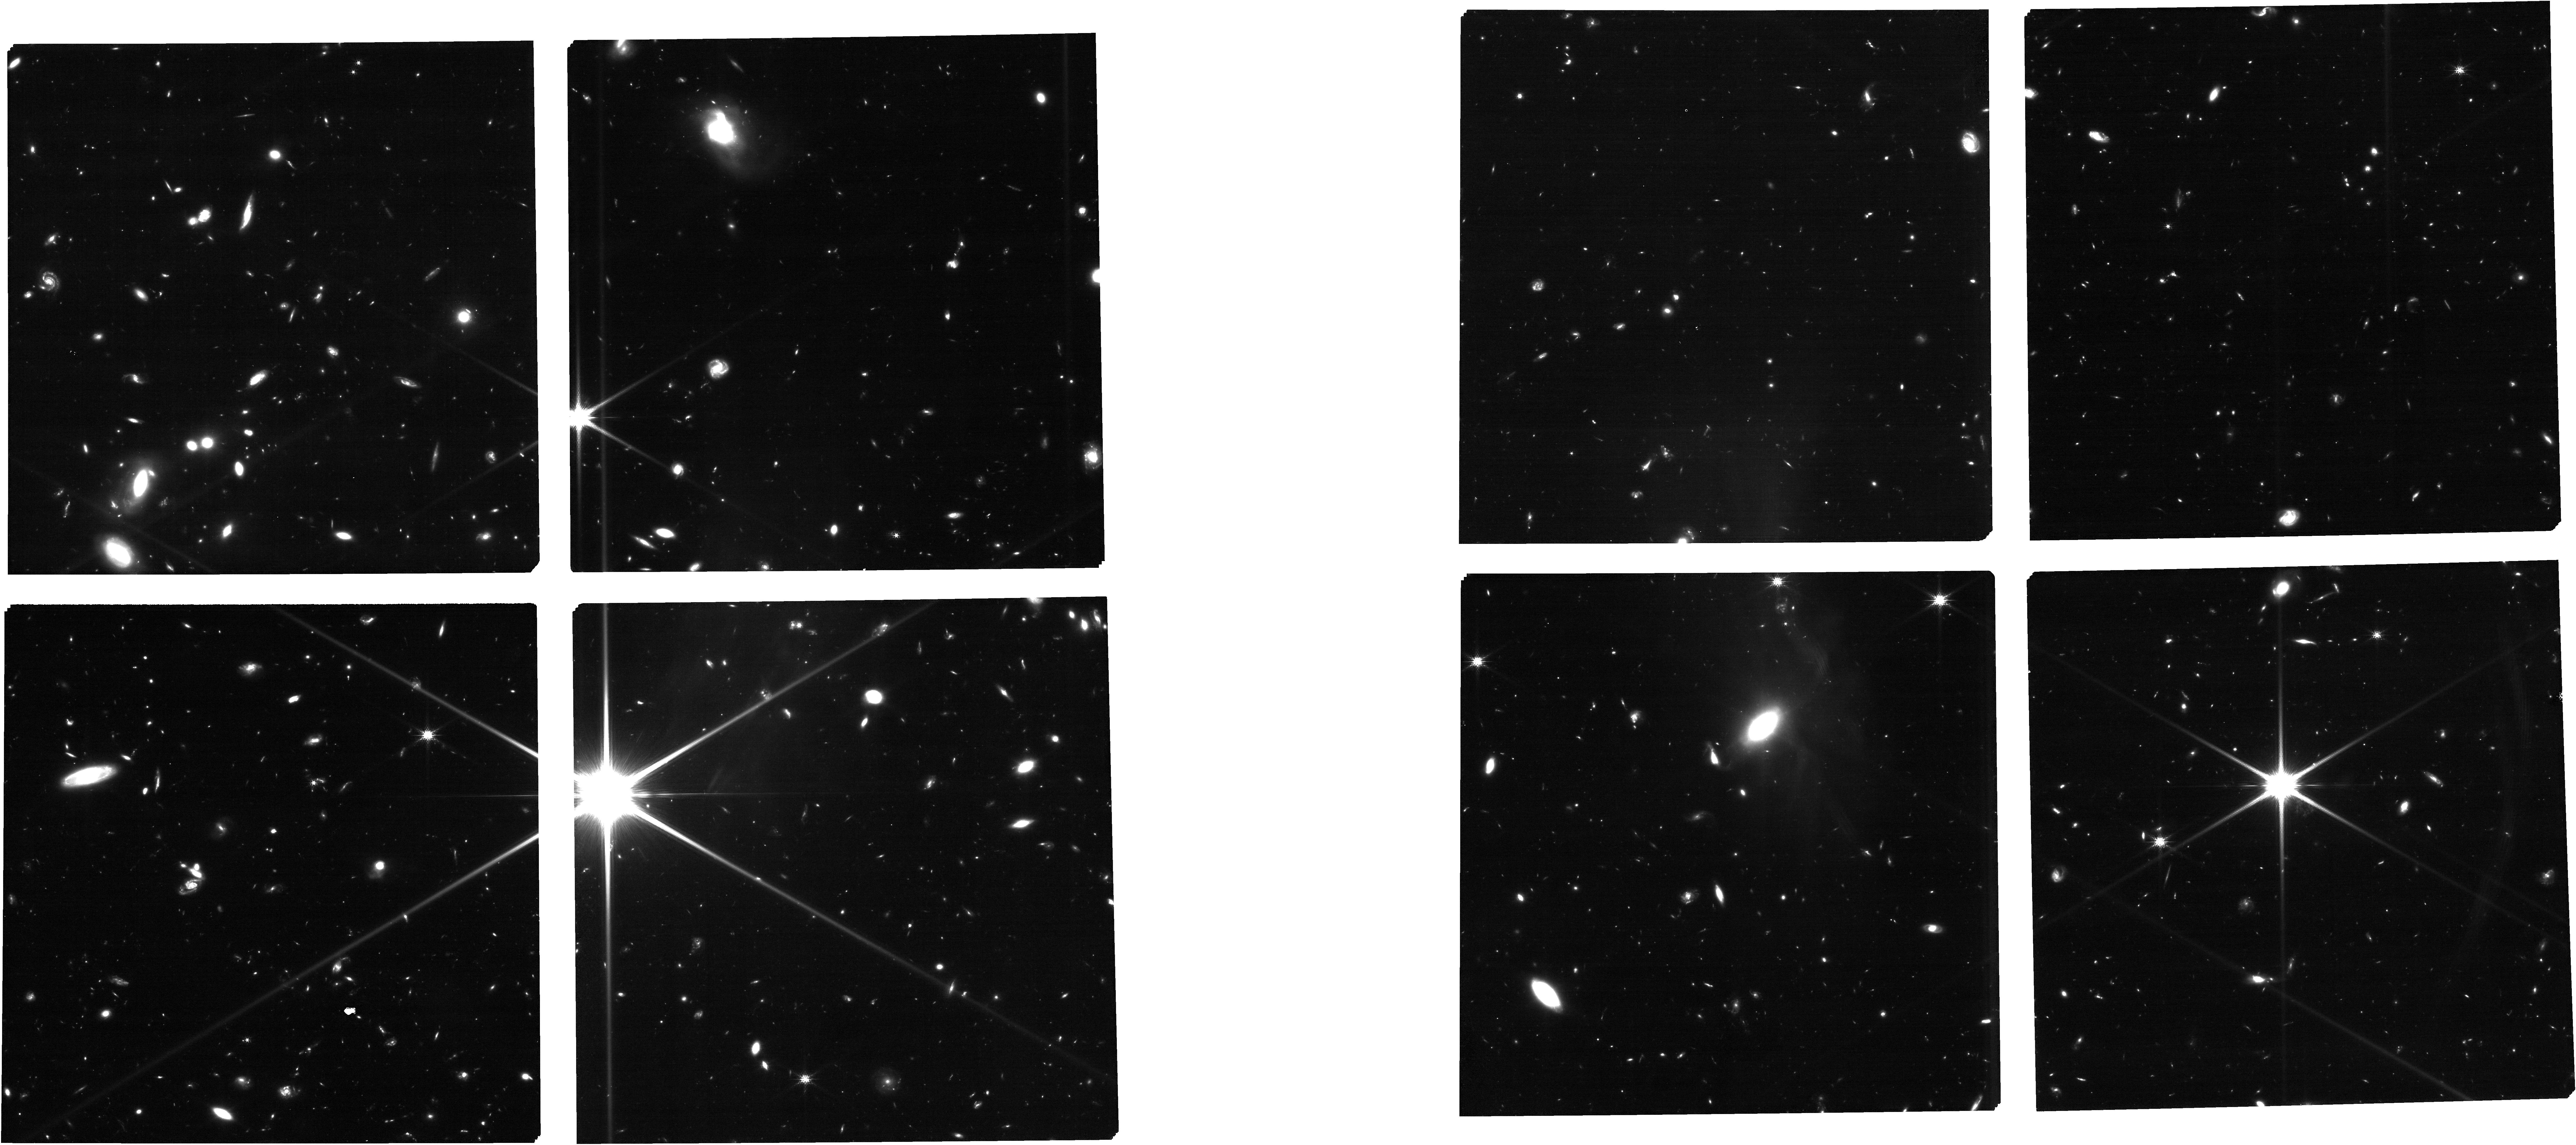
Target: EGSbubbles_aptcat_v7. Instrument: NIRCAM. Filter: F150W. Exposure: 1.8 h. Observation ID: jw04287-o001_t012_nircam_clear-f150w

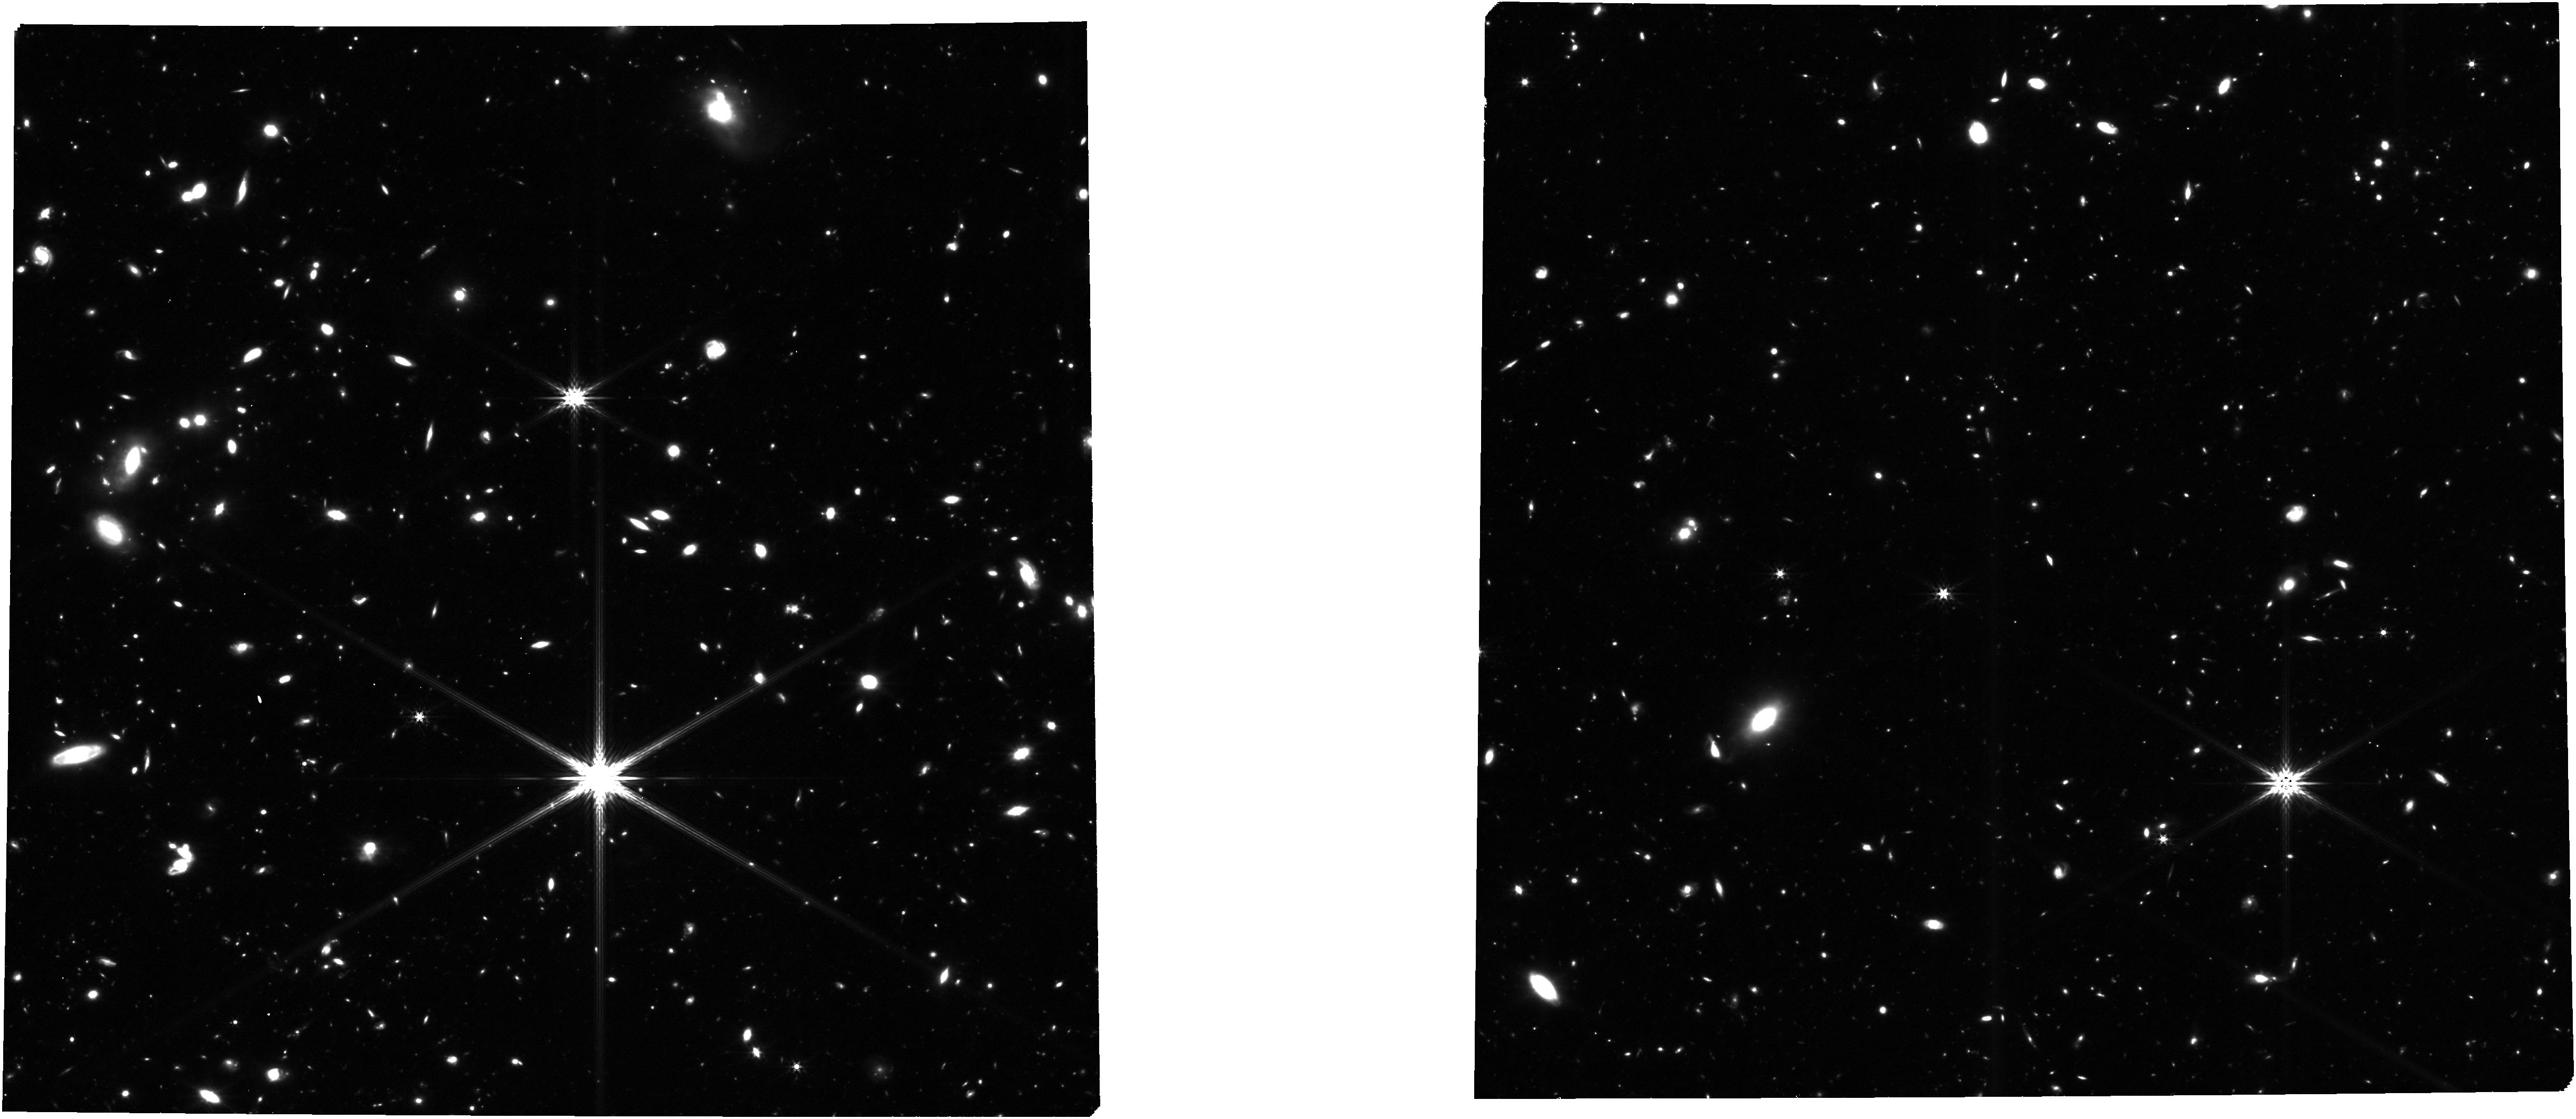
Target: EGSbubbles_aptcat_v7. Instrument: NIRCAM. Filter: F356W. Exposure: 1.8 h. Observation ID: jw04287-o001_t012_nircam_clear-f356w

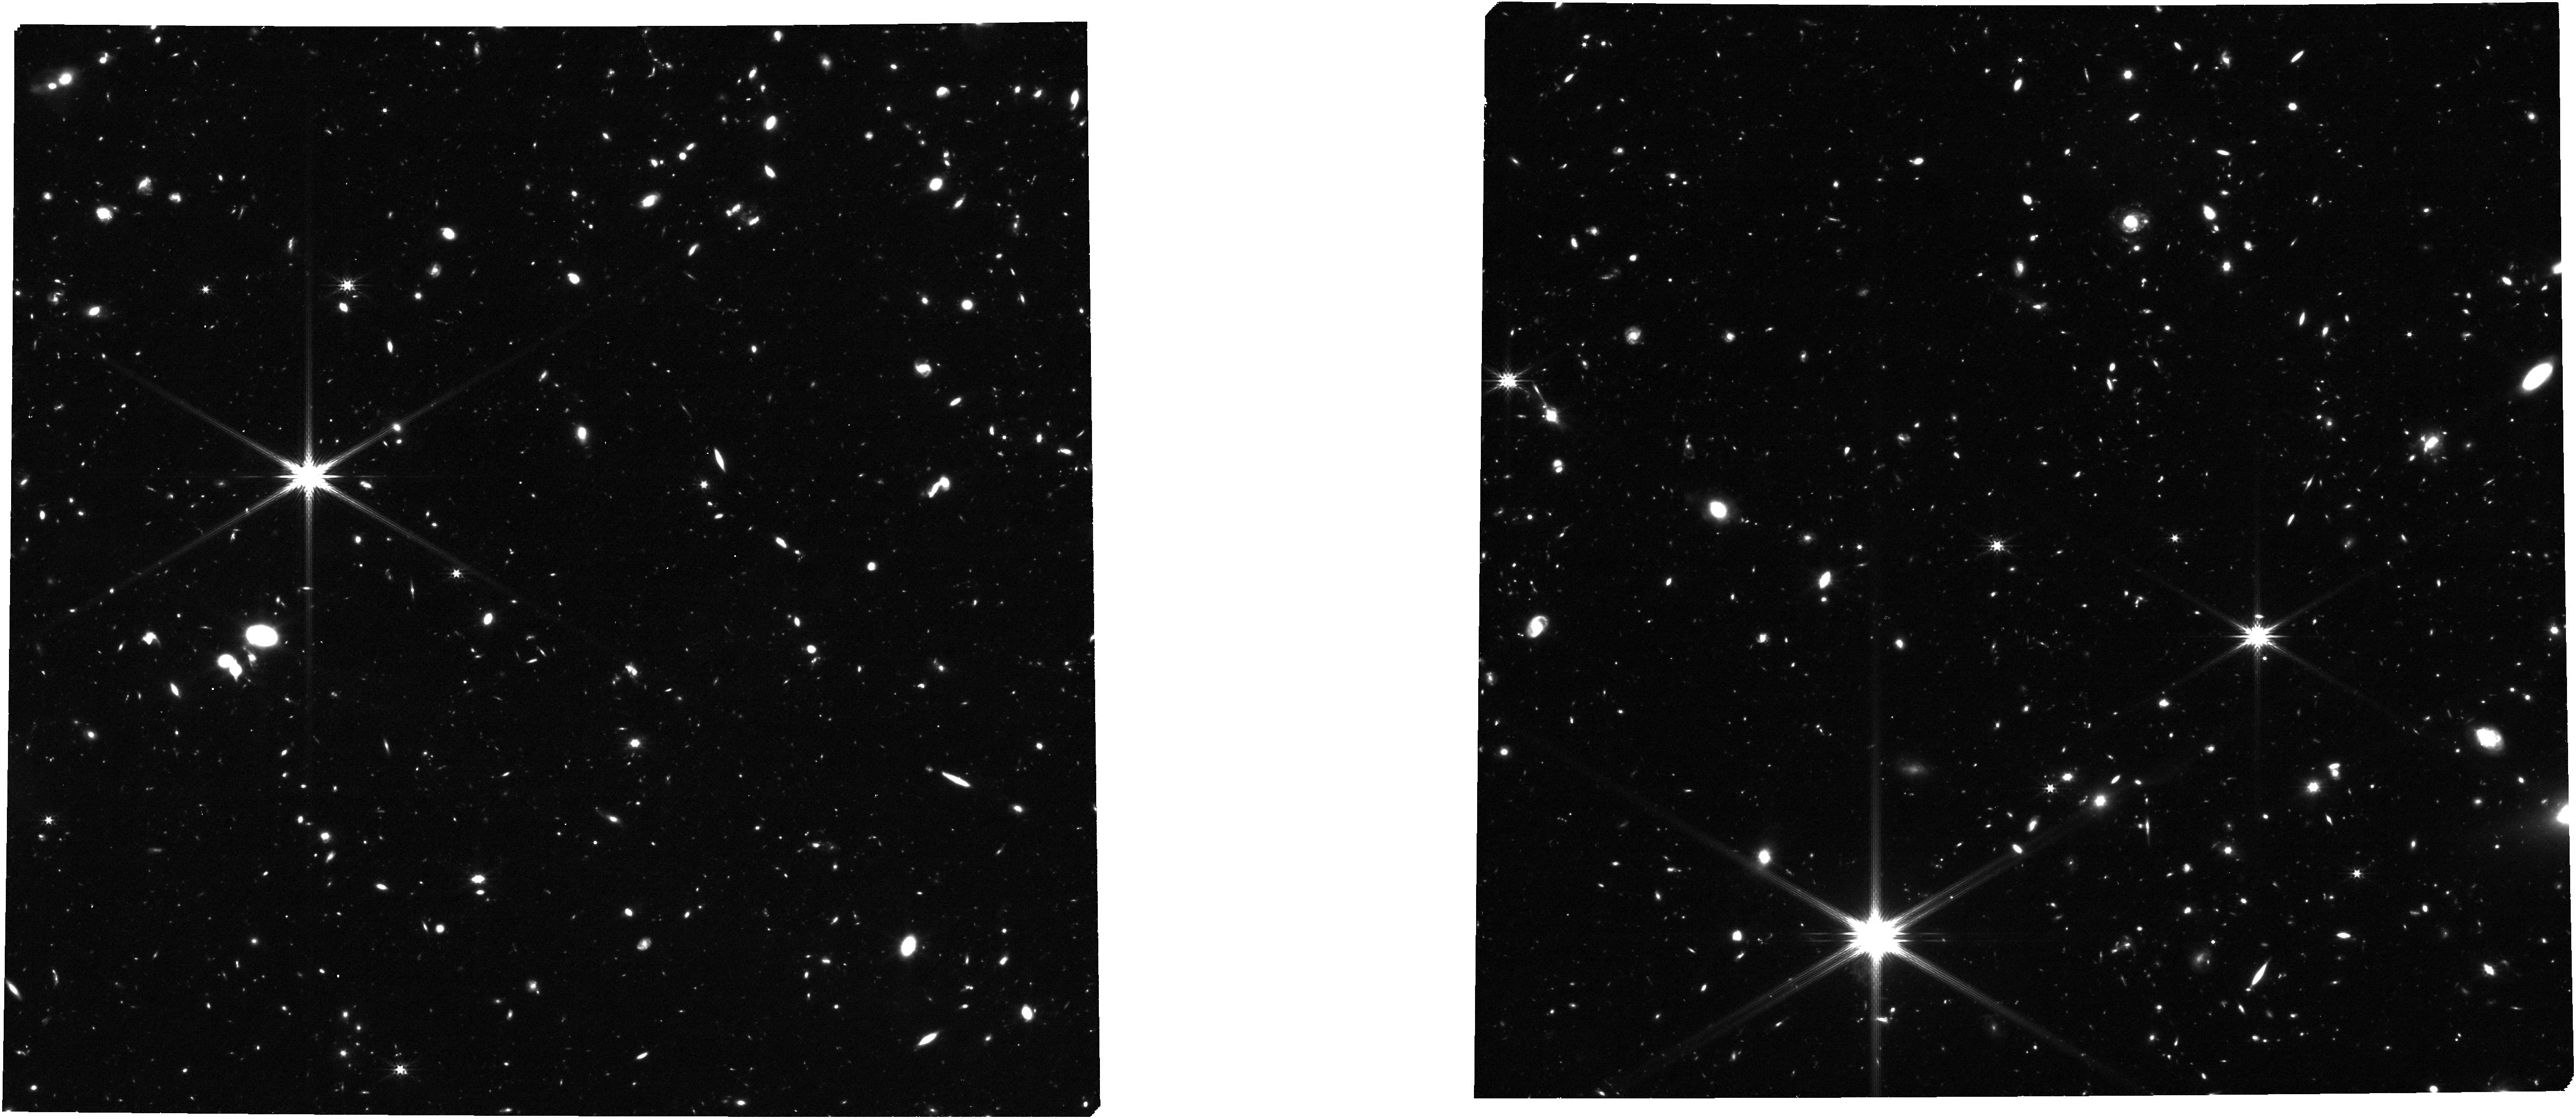
Target: EGSbubbles_aptcat_v7. Instrument: NIRCAM. Filter: F277W. Exposure: 53 min. Observation ID: jw04287-o003_t012_nircam_clear-f277w

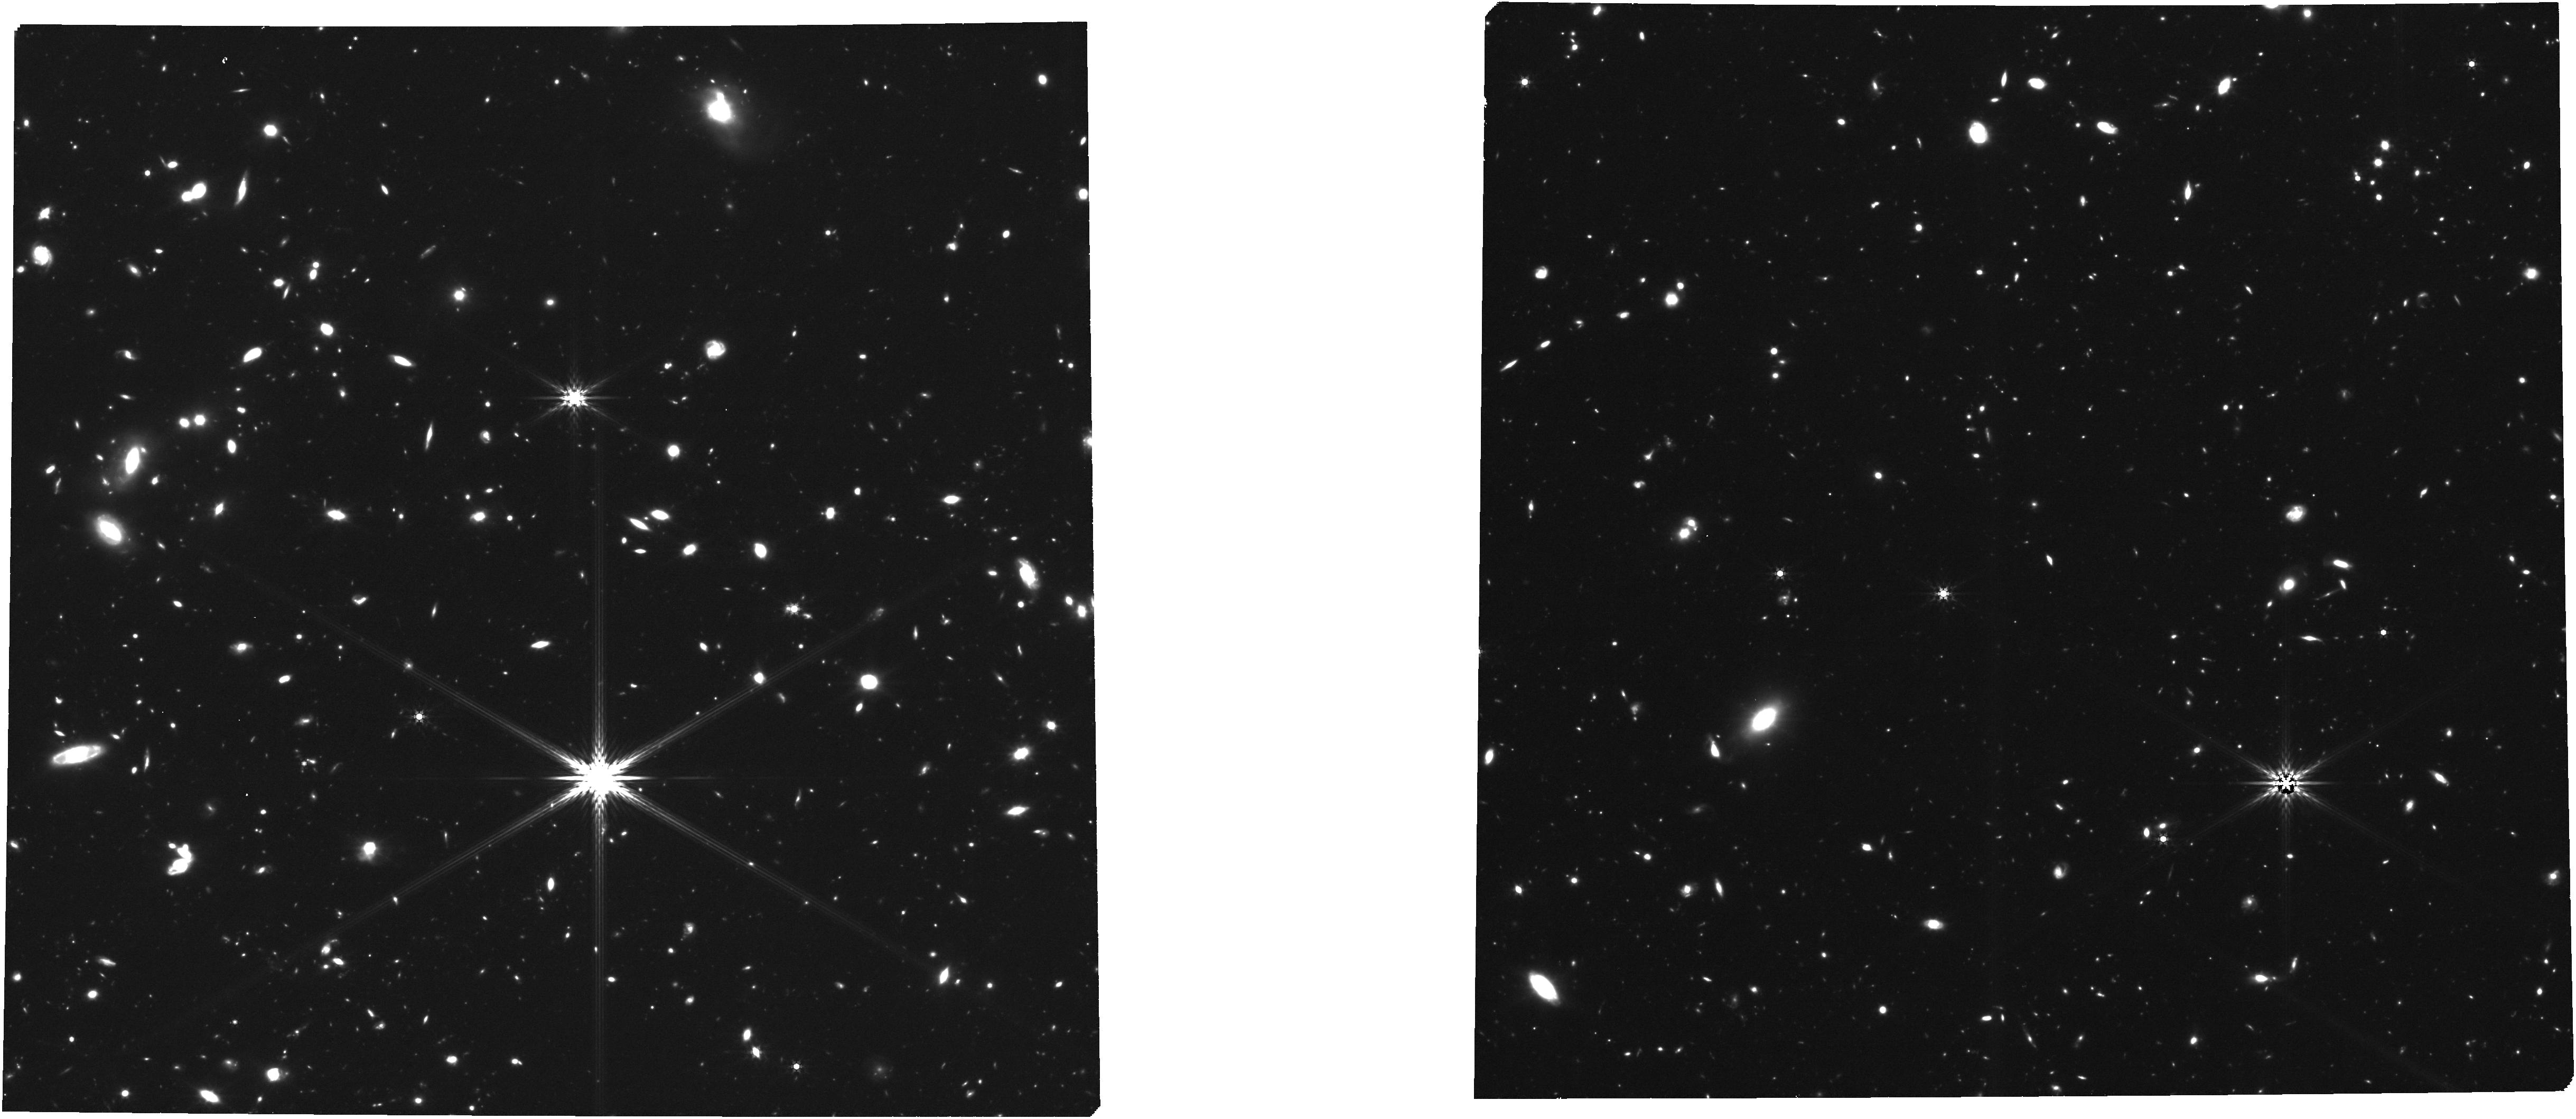
Target: EGSbubbles_aptcat_v7. Instrument: NIRCAM. Filter: F444W. Exposure: 1.8 h. Observation ID: jw04287-o001_t012_nircam_clear-f444w

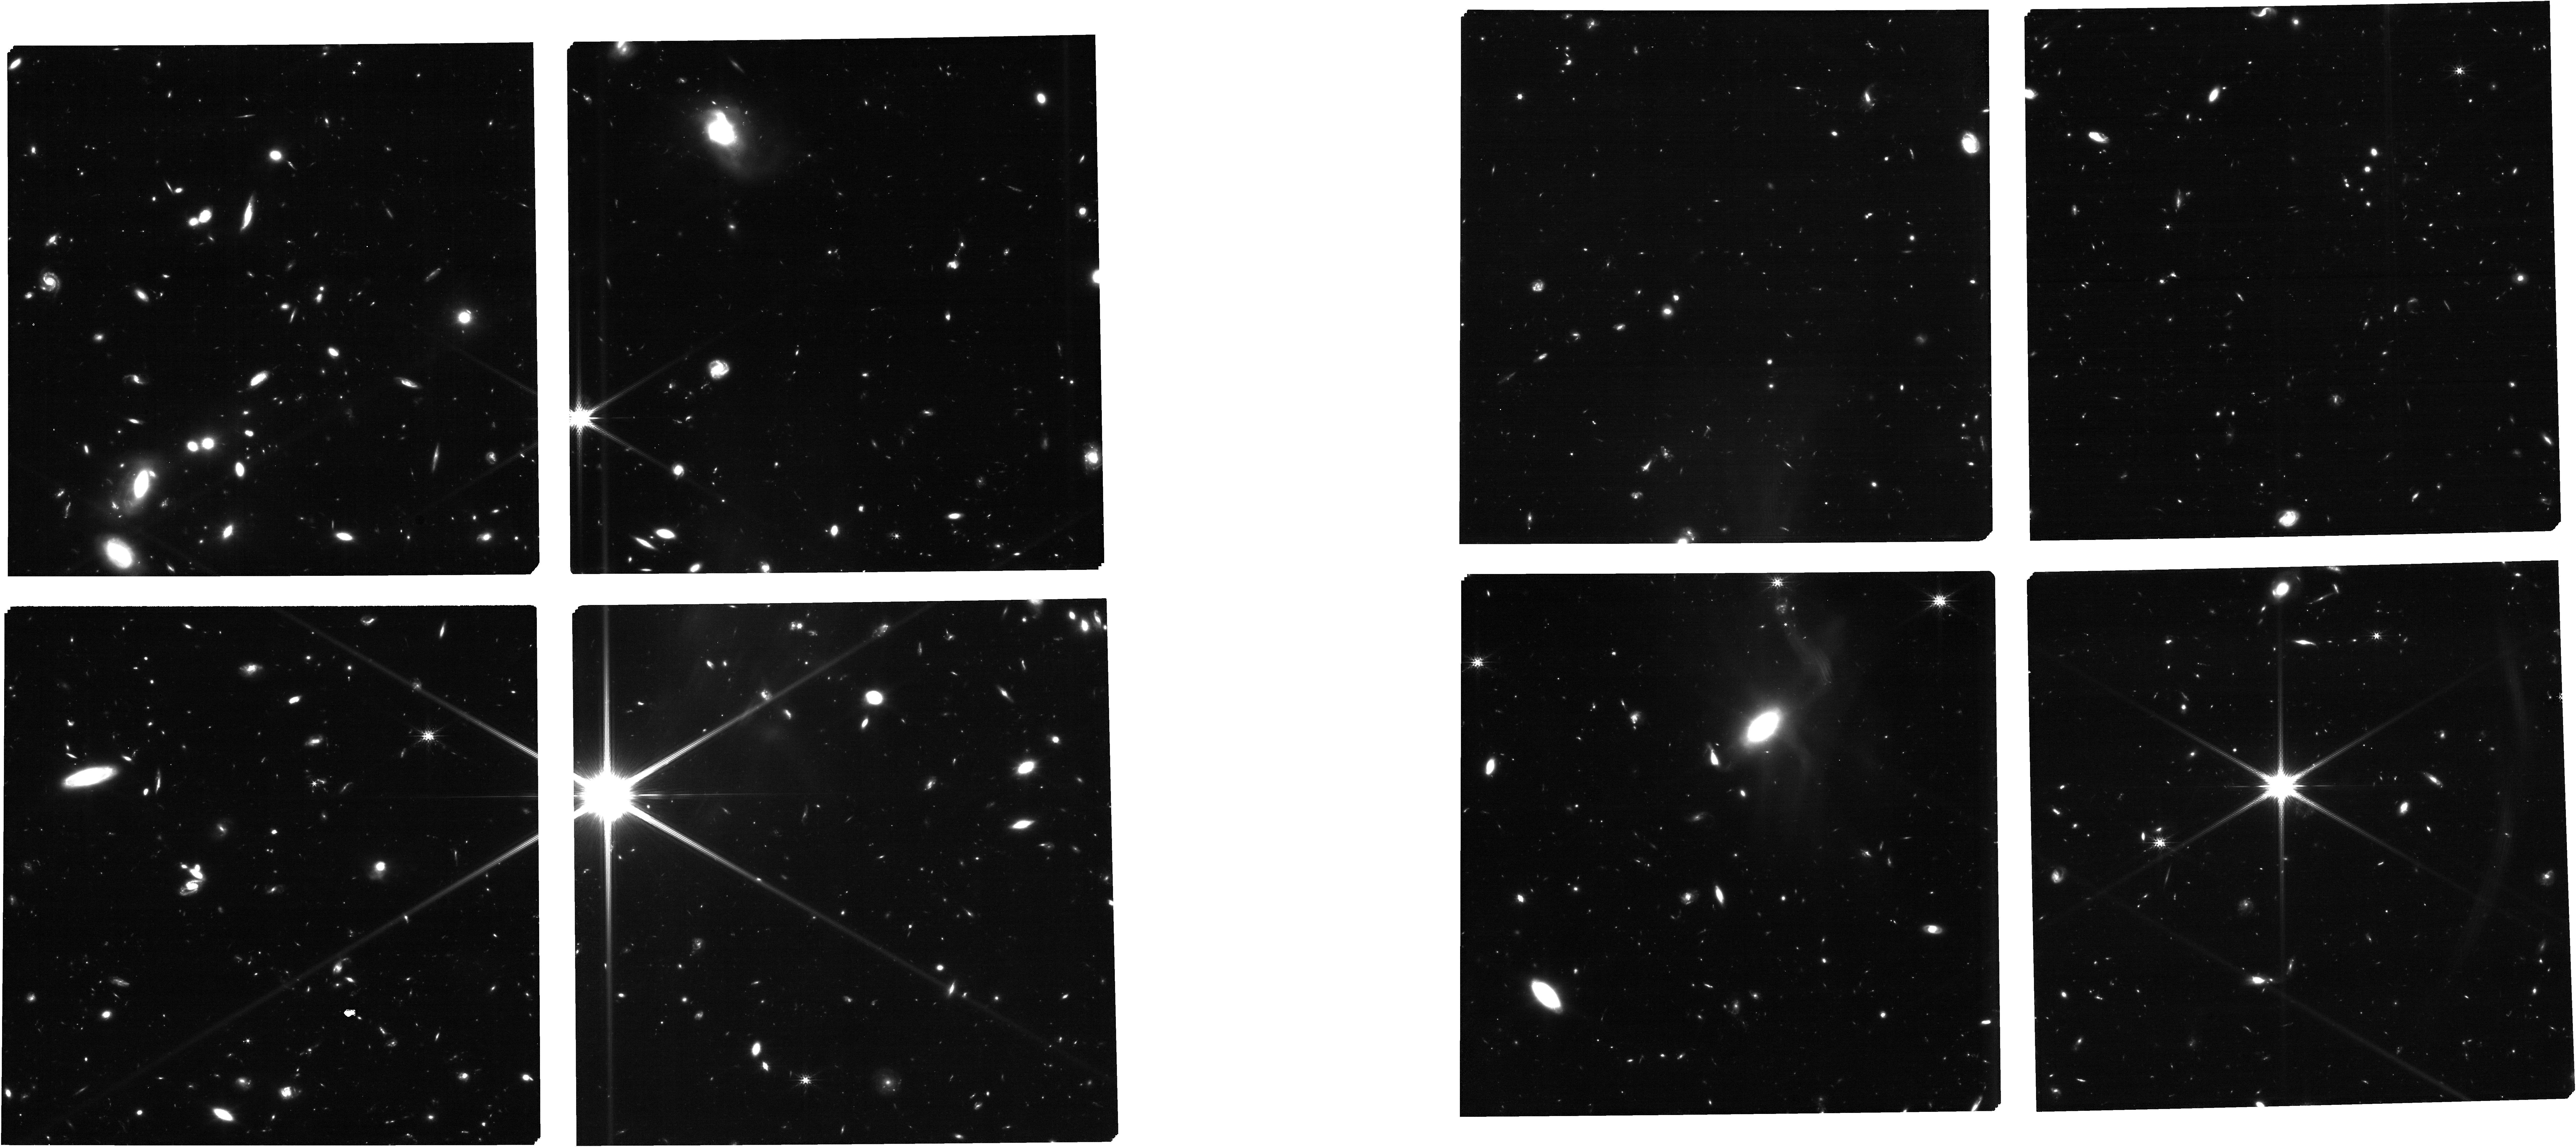
Target: EGSbubbles_aptcat_v7. Instrument: NIRCAM. Filter: F200W. Exposure: 53 min. Observation ID: jw04287-o001_t012_nircam_clear-f200w

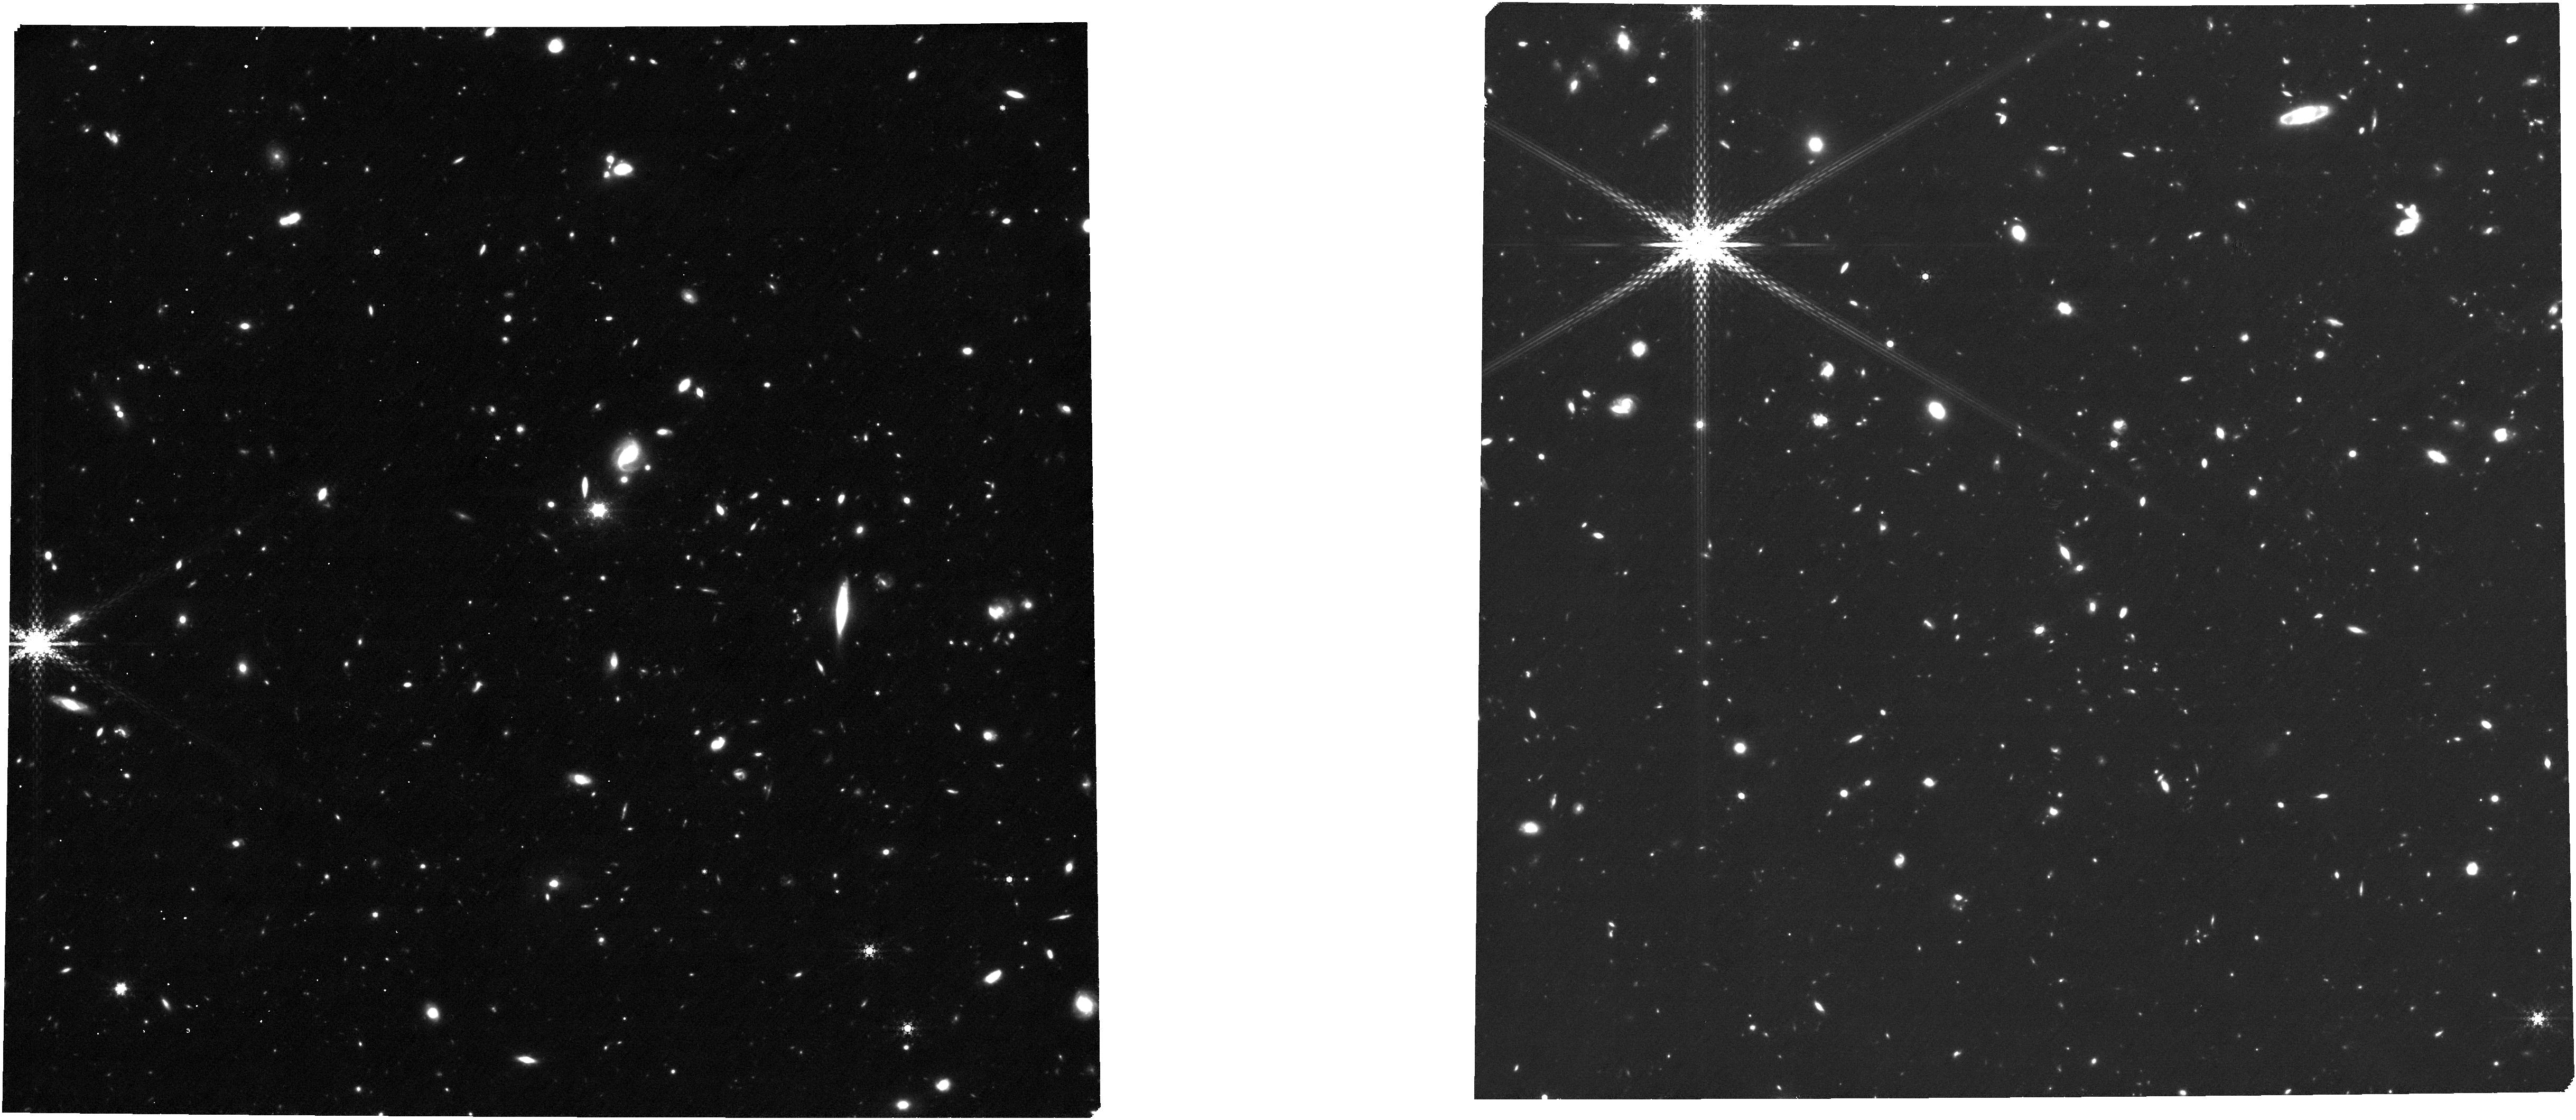
Target: EGSbubbles_aptcat_v7. Instrument: NIRCAM. Filter: F480M. Exposure: 4.4 h. Observation ID: jw04287-o002_t012_nircam_clear-f480m

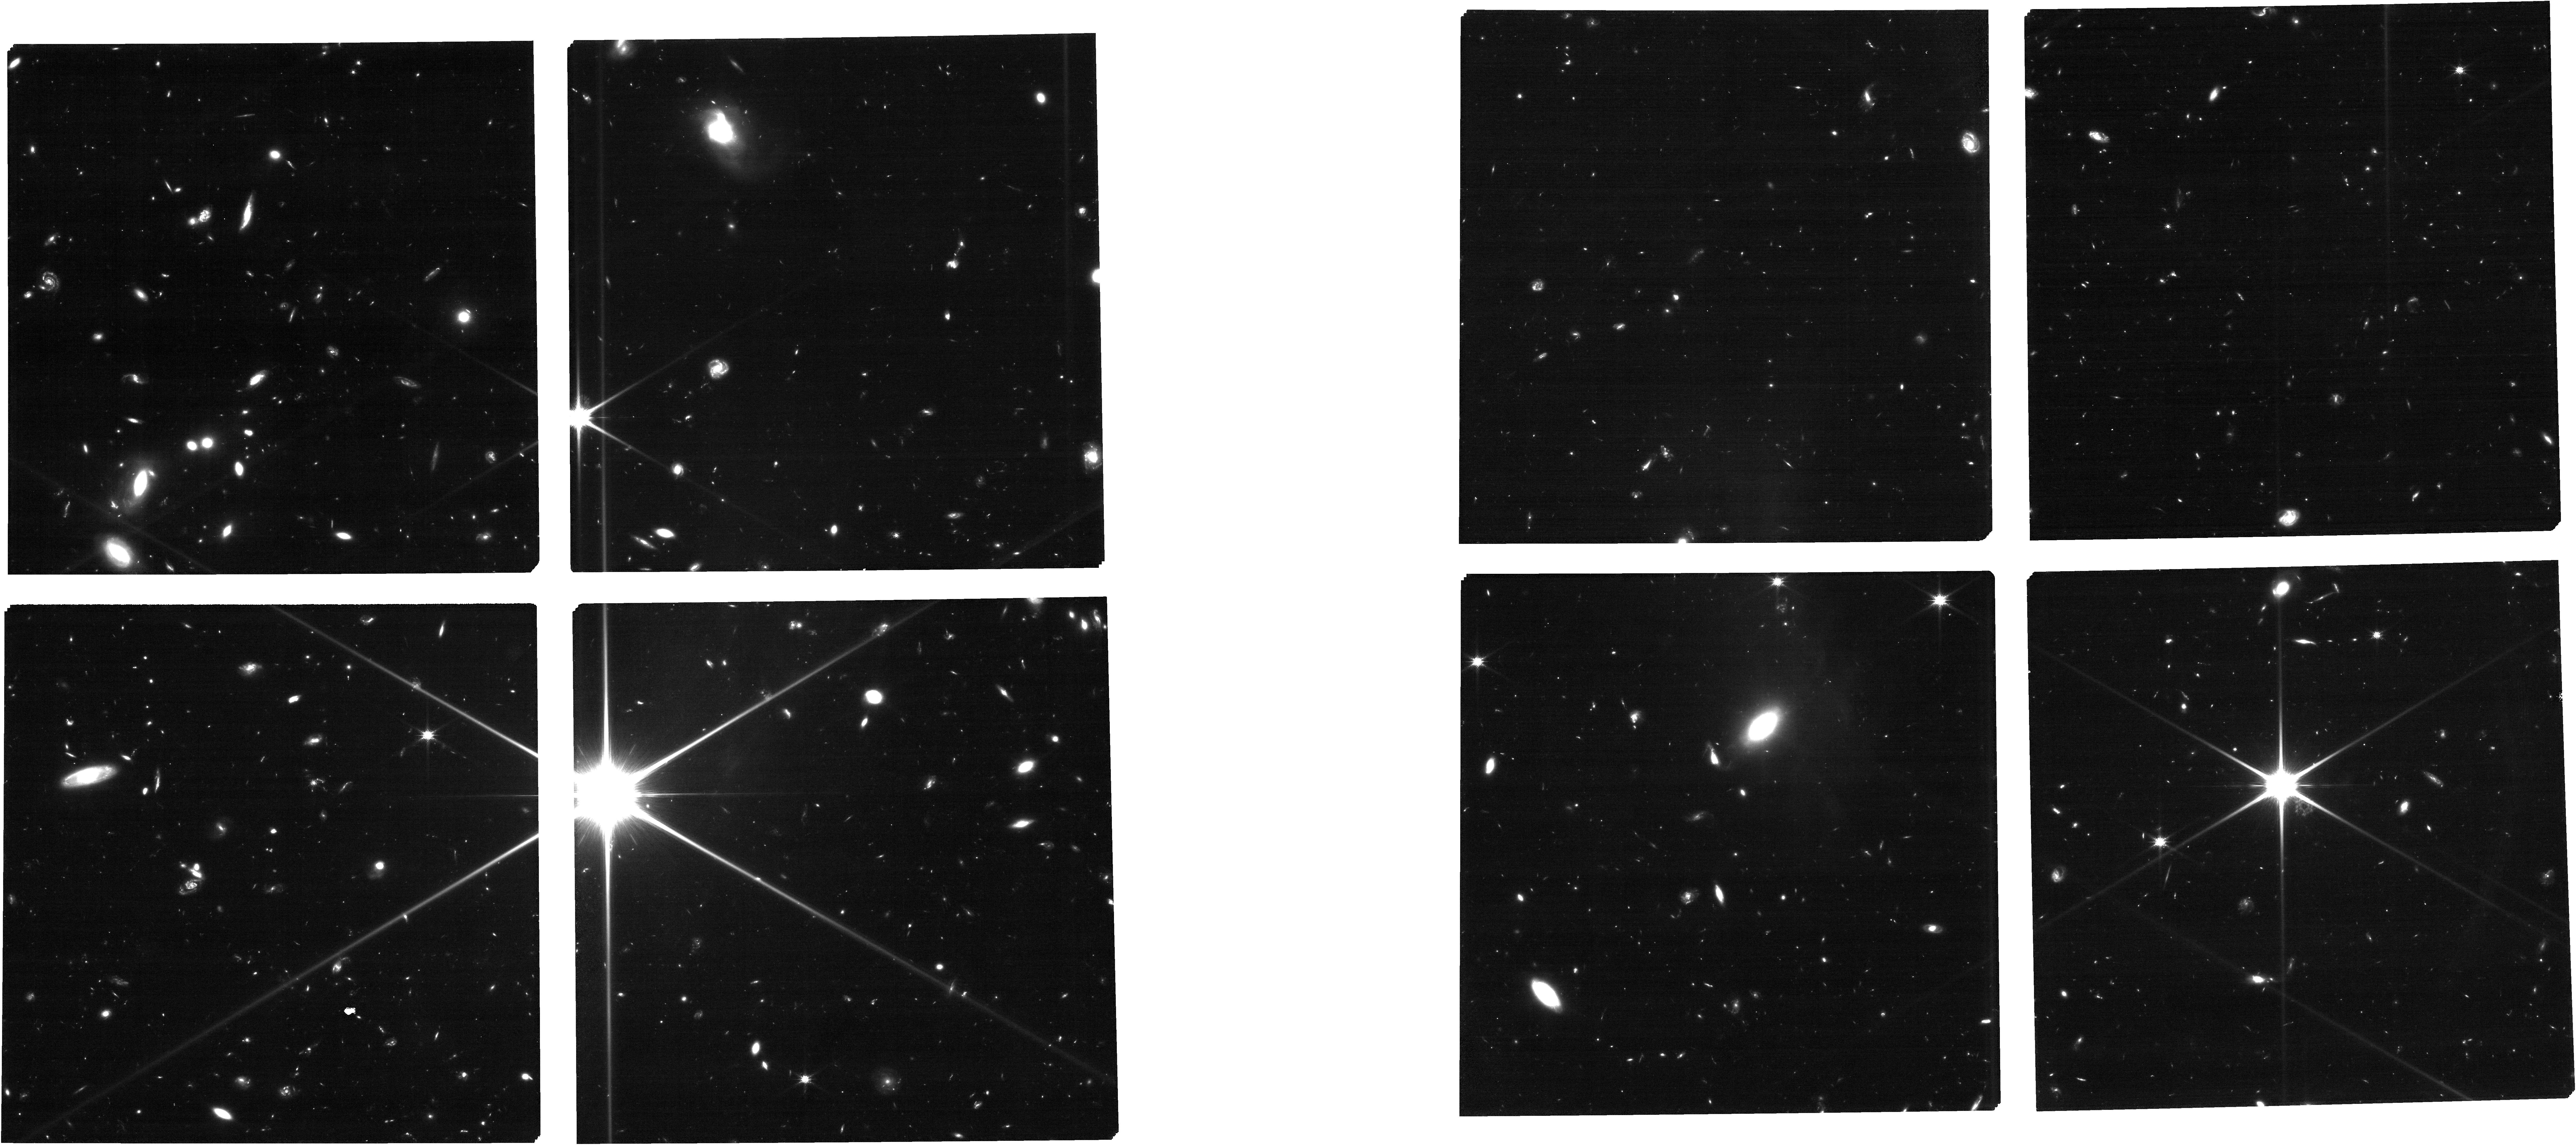
Target: EGSbubbles_aptcat_v7. Instrument: NIRCAM. Filter: F115W. Exposure: 1.8 h. Observation ID: jw04287-o001_t012_nircam_clear-f115w

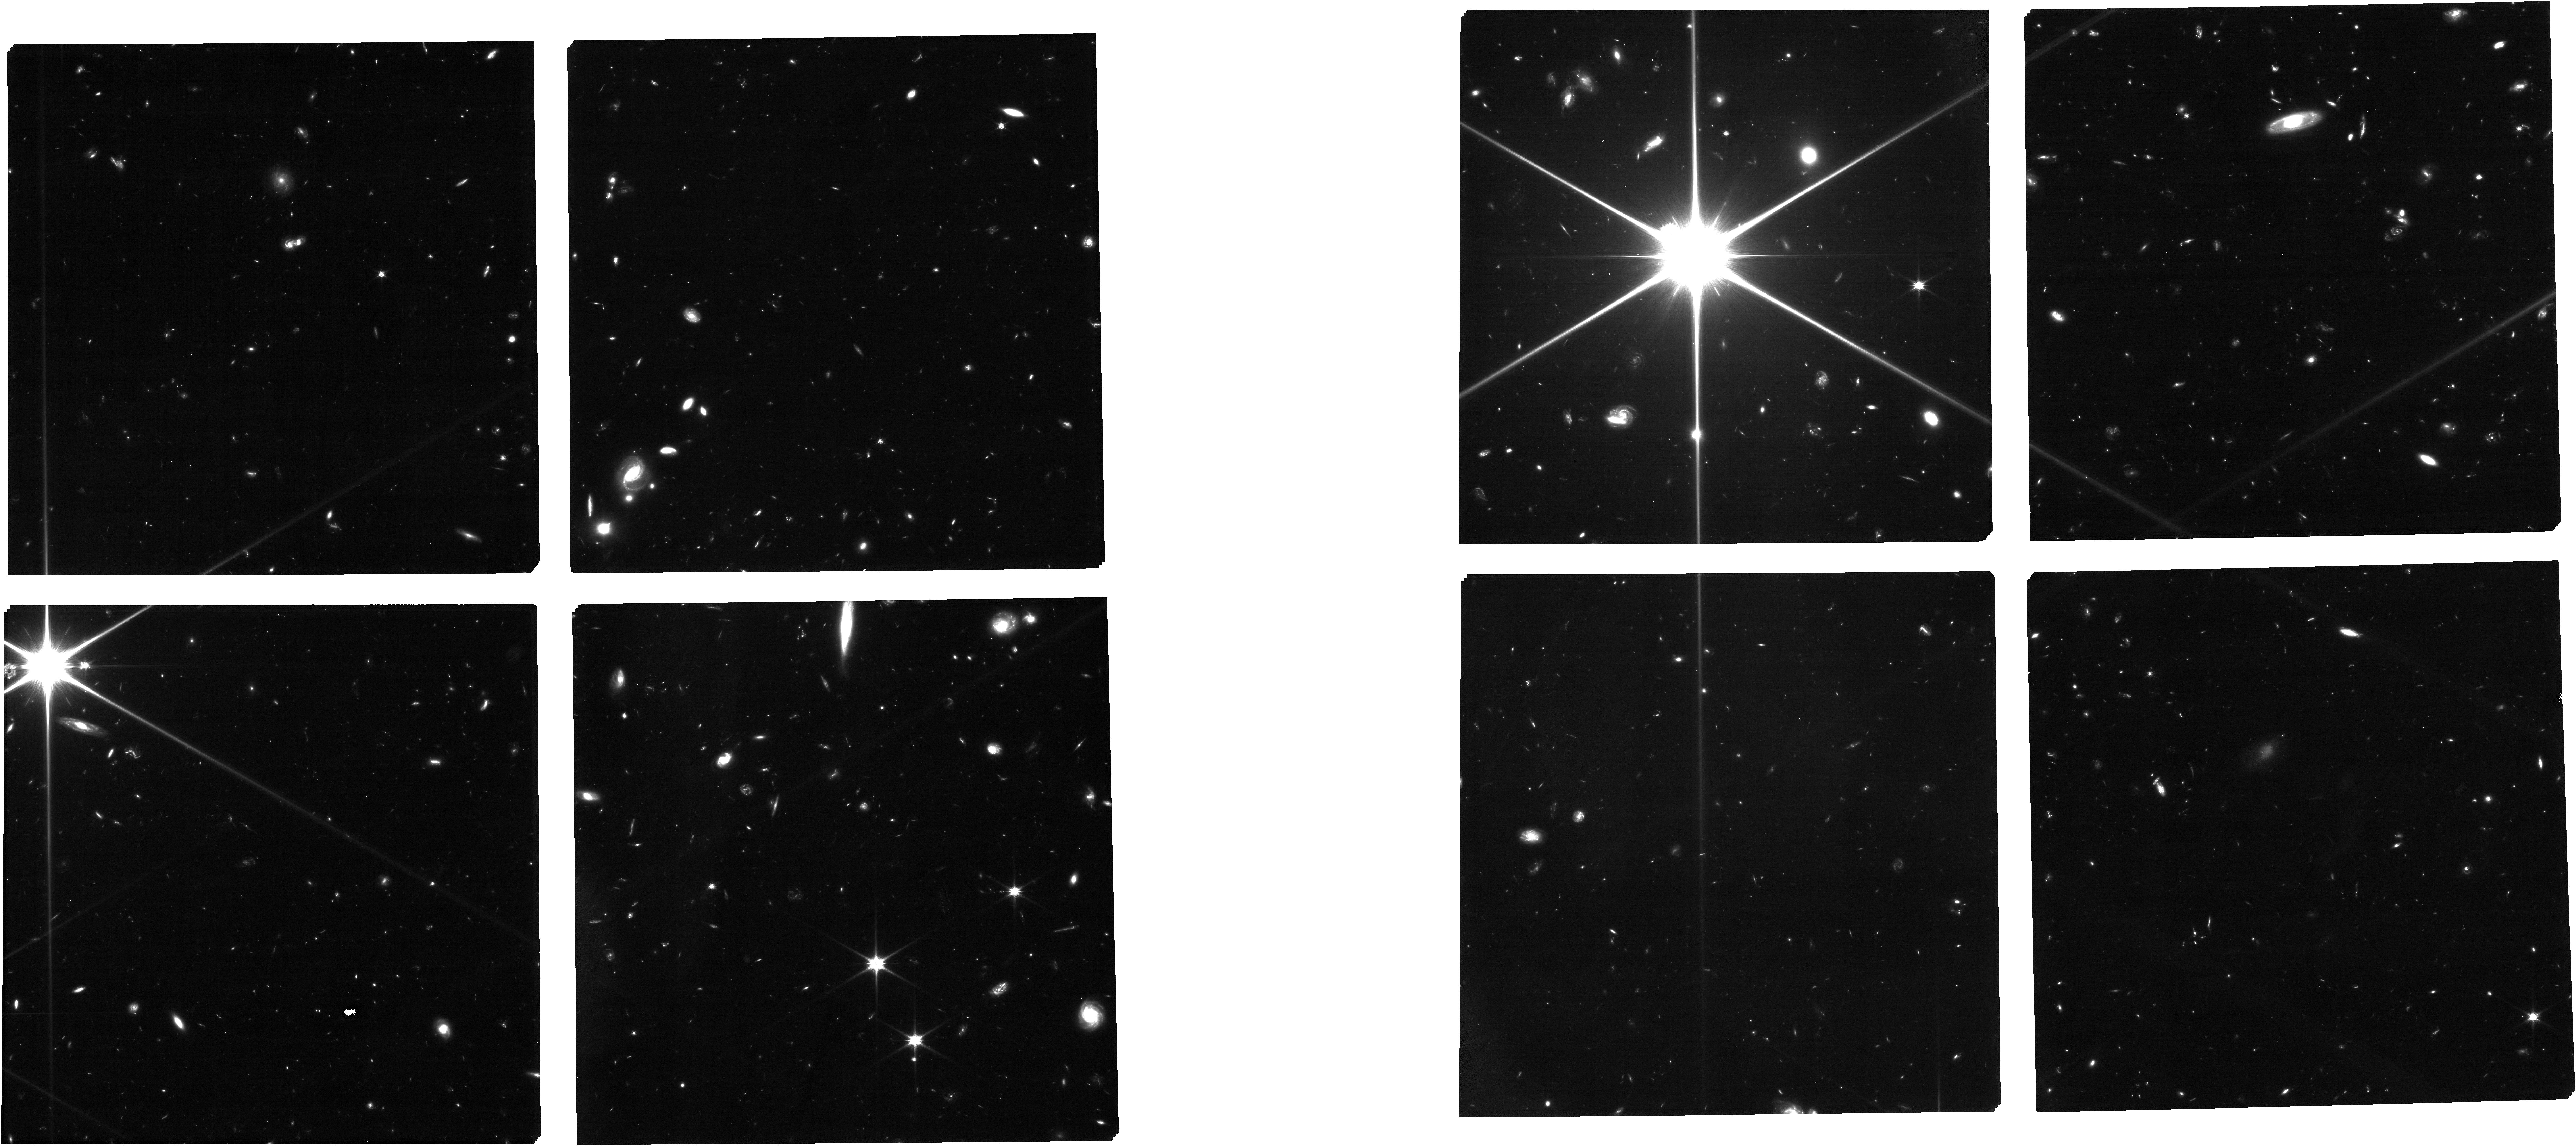
Target: EGSbubbles_aptcat_v7. Instrument: NIRCAM. Filter: F090W. Exposure: 4.4 h. Observation ID: jw04287-o002_t012_nircam_clear-f090w

Deep Spectroscopy of the First Ionized Bubbles: New Insight into the Beginning of Reionization (PI: Mason, Charlotte)

The detection of Lyman-alpha (Lya) in two z~9 galaxies, separated by just 3.6 pMpc, challenges our understanding of Reionization. These are the only known galaxies detected with Lya emission above z>8 and the region around them is likely overdense at z~9. It is has been suggested that they both reside within one of the Universe's first large ionized bubbles, allowing Lya to propagate without significant attenuation by intergalactic neutral hydrogen. However, given our current understanding of reionization and early star formation, such large bubbles are not predicted to exist at z~9. Here we propose to take a significant step in our understanding of the beginning of reionization by performing deep NIRSpec spectroscopy in the region around these galaxies, with the goal of verifying whether the entire large region is ionized. We propose to target 20 UV-faint (m<28.5) galaxies selected from NIRCam imaging and obtain deep rest-frame UV to optical spectra with NIRSpec/MSA. This will spectroscopically confirm z~9 galaxies in this unique region via [OIII]5007 and test the existence of a large ionized bubble, previously impossible before JWST. These observations will enable us to: (1) confirm or rule out the existence of a large (>1-3.6 pMpc) ionized bubble; (2) spectroscopically confirm the candidate z~9 overdensity and map the distribution of galaxies in 3D; (3) infer the ionizing properties of these galaxies, allowing us to understand how such a bubble formed at such early times. This will provide a critical step for understanding the first stages of reionization, with significant implications for our understanding of early (z>9-15) star formation and structure formation.